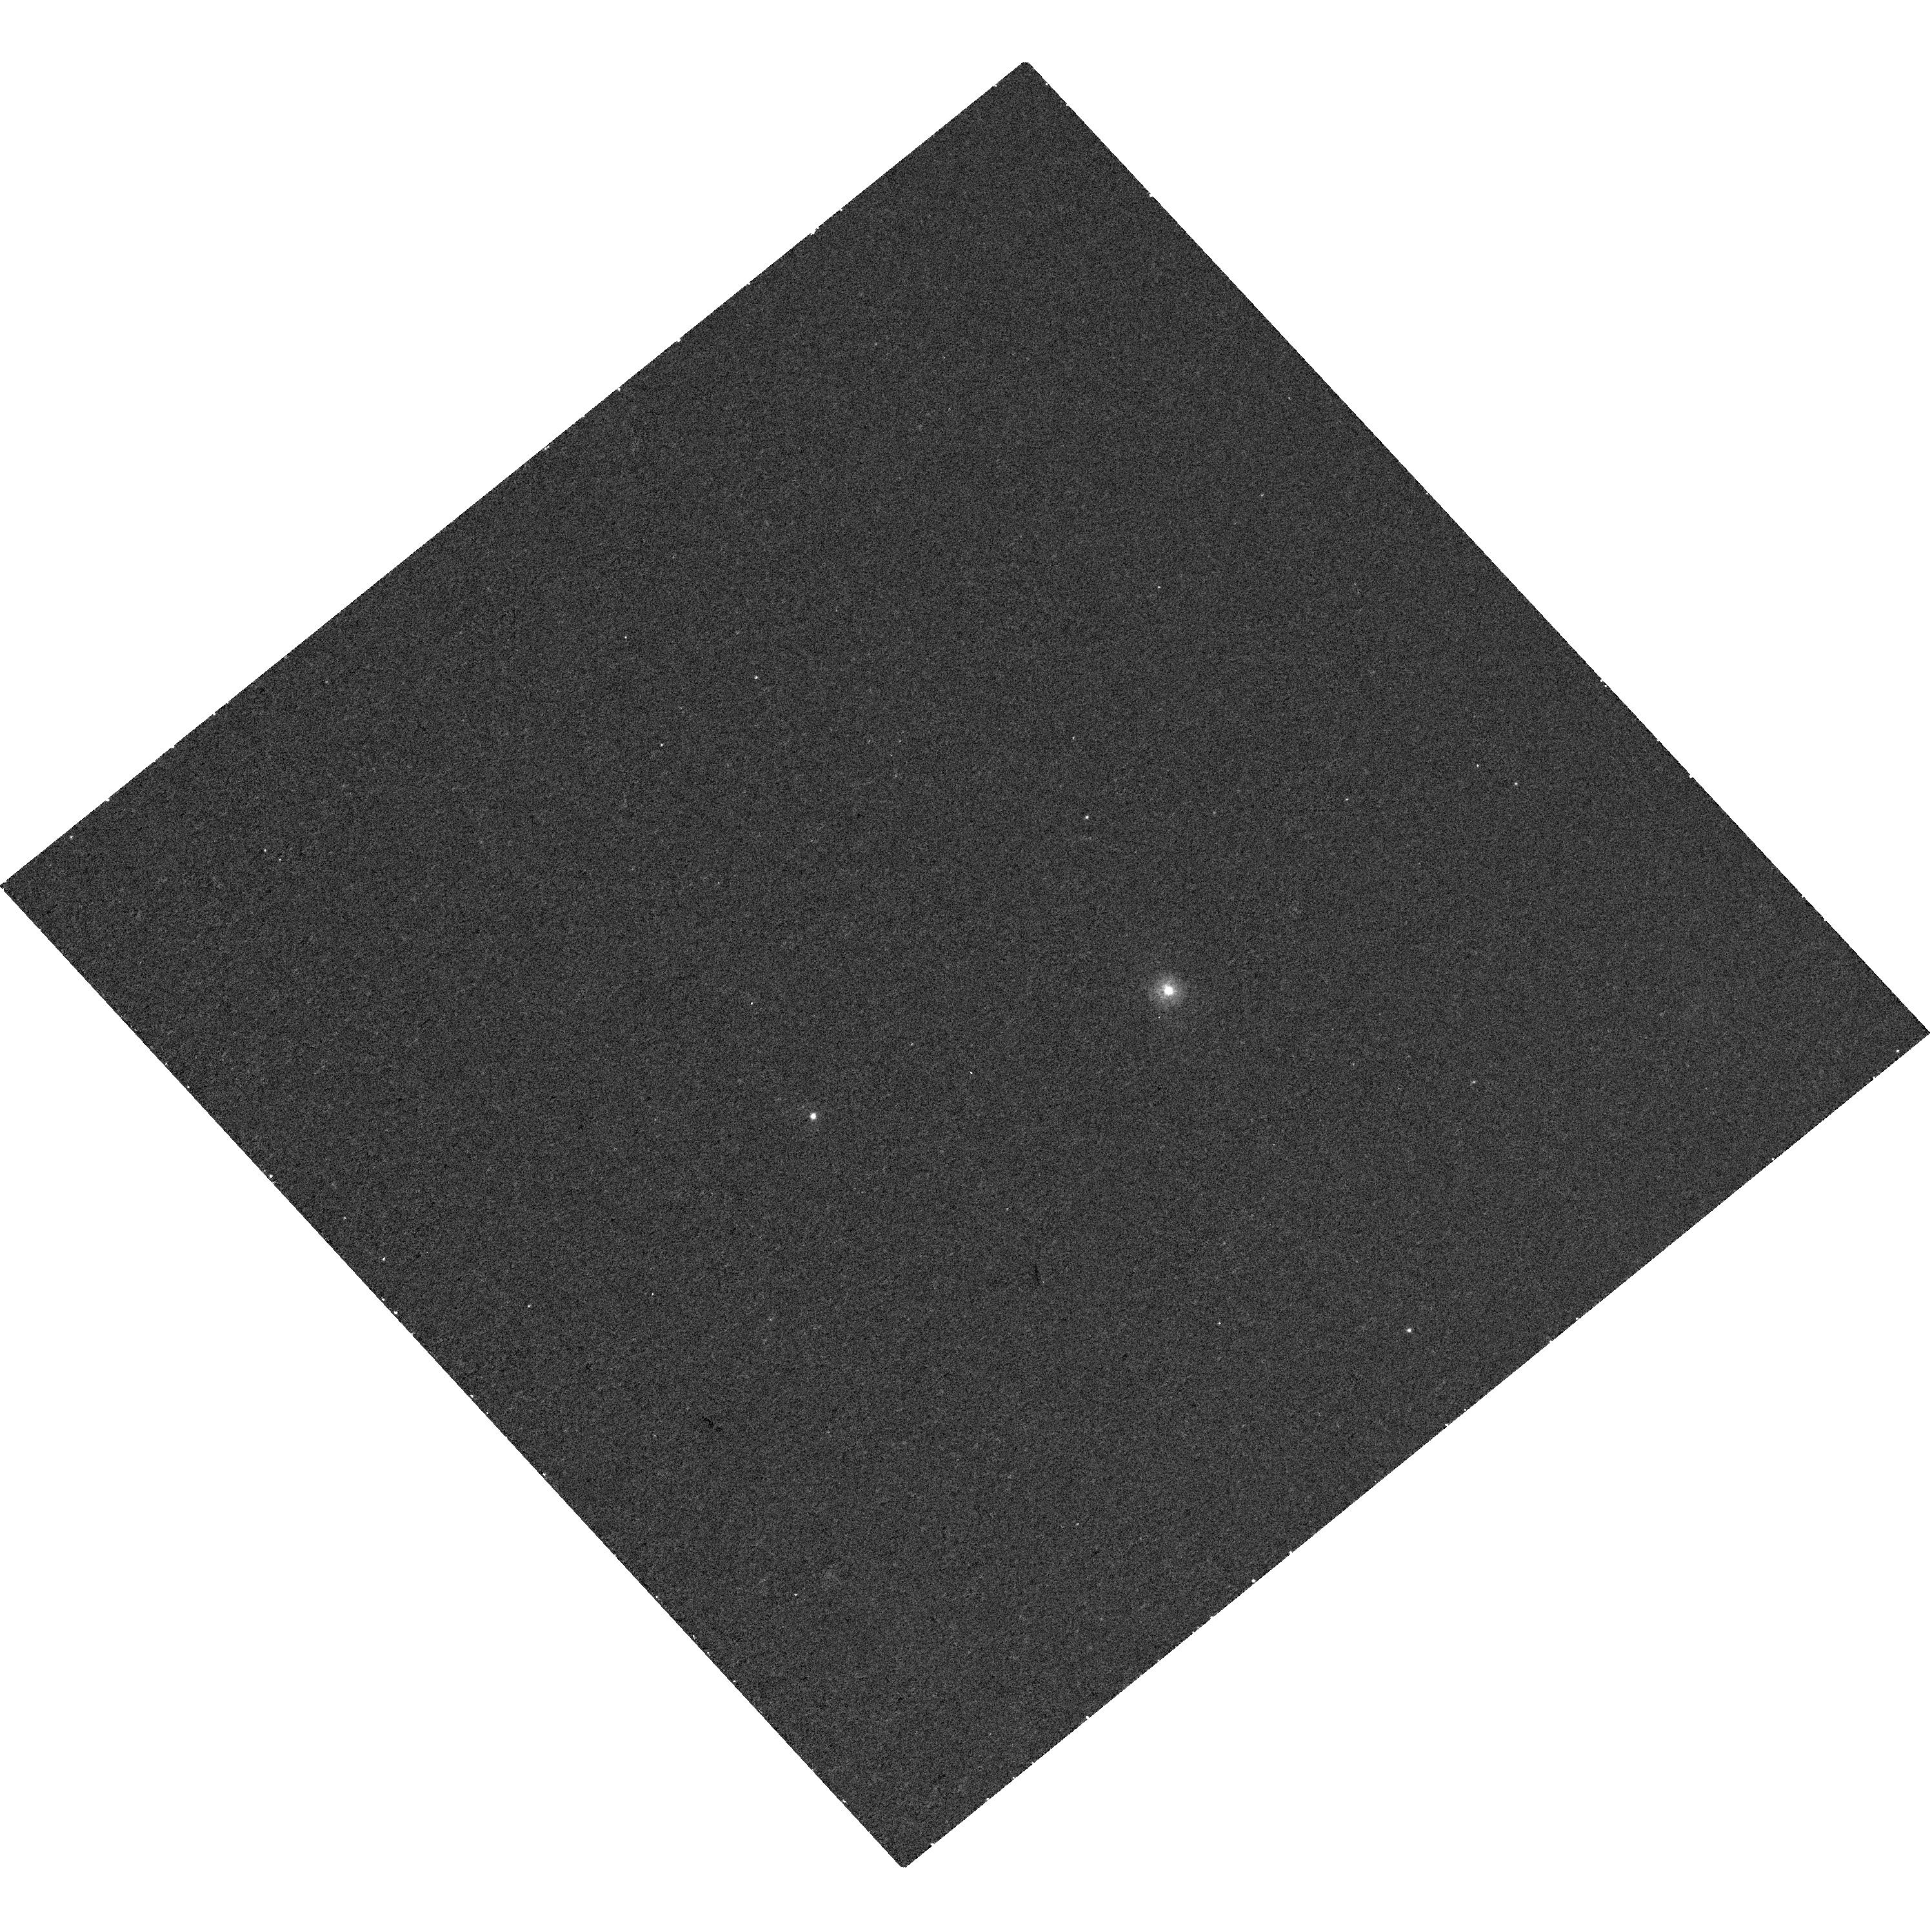
Target: 2MASS-J00423990+3017514. Instrument: WFC3/UVIS. Filter: F225W. Exposure: 30 min. Observation ID: hst_14732_01_wfc3_uvis_f225w_ida801

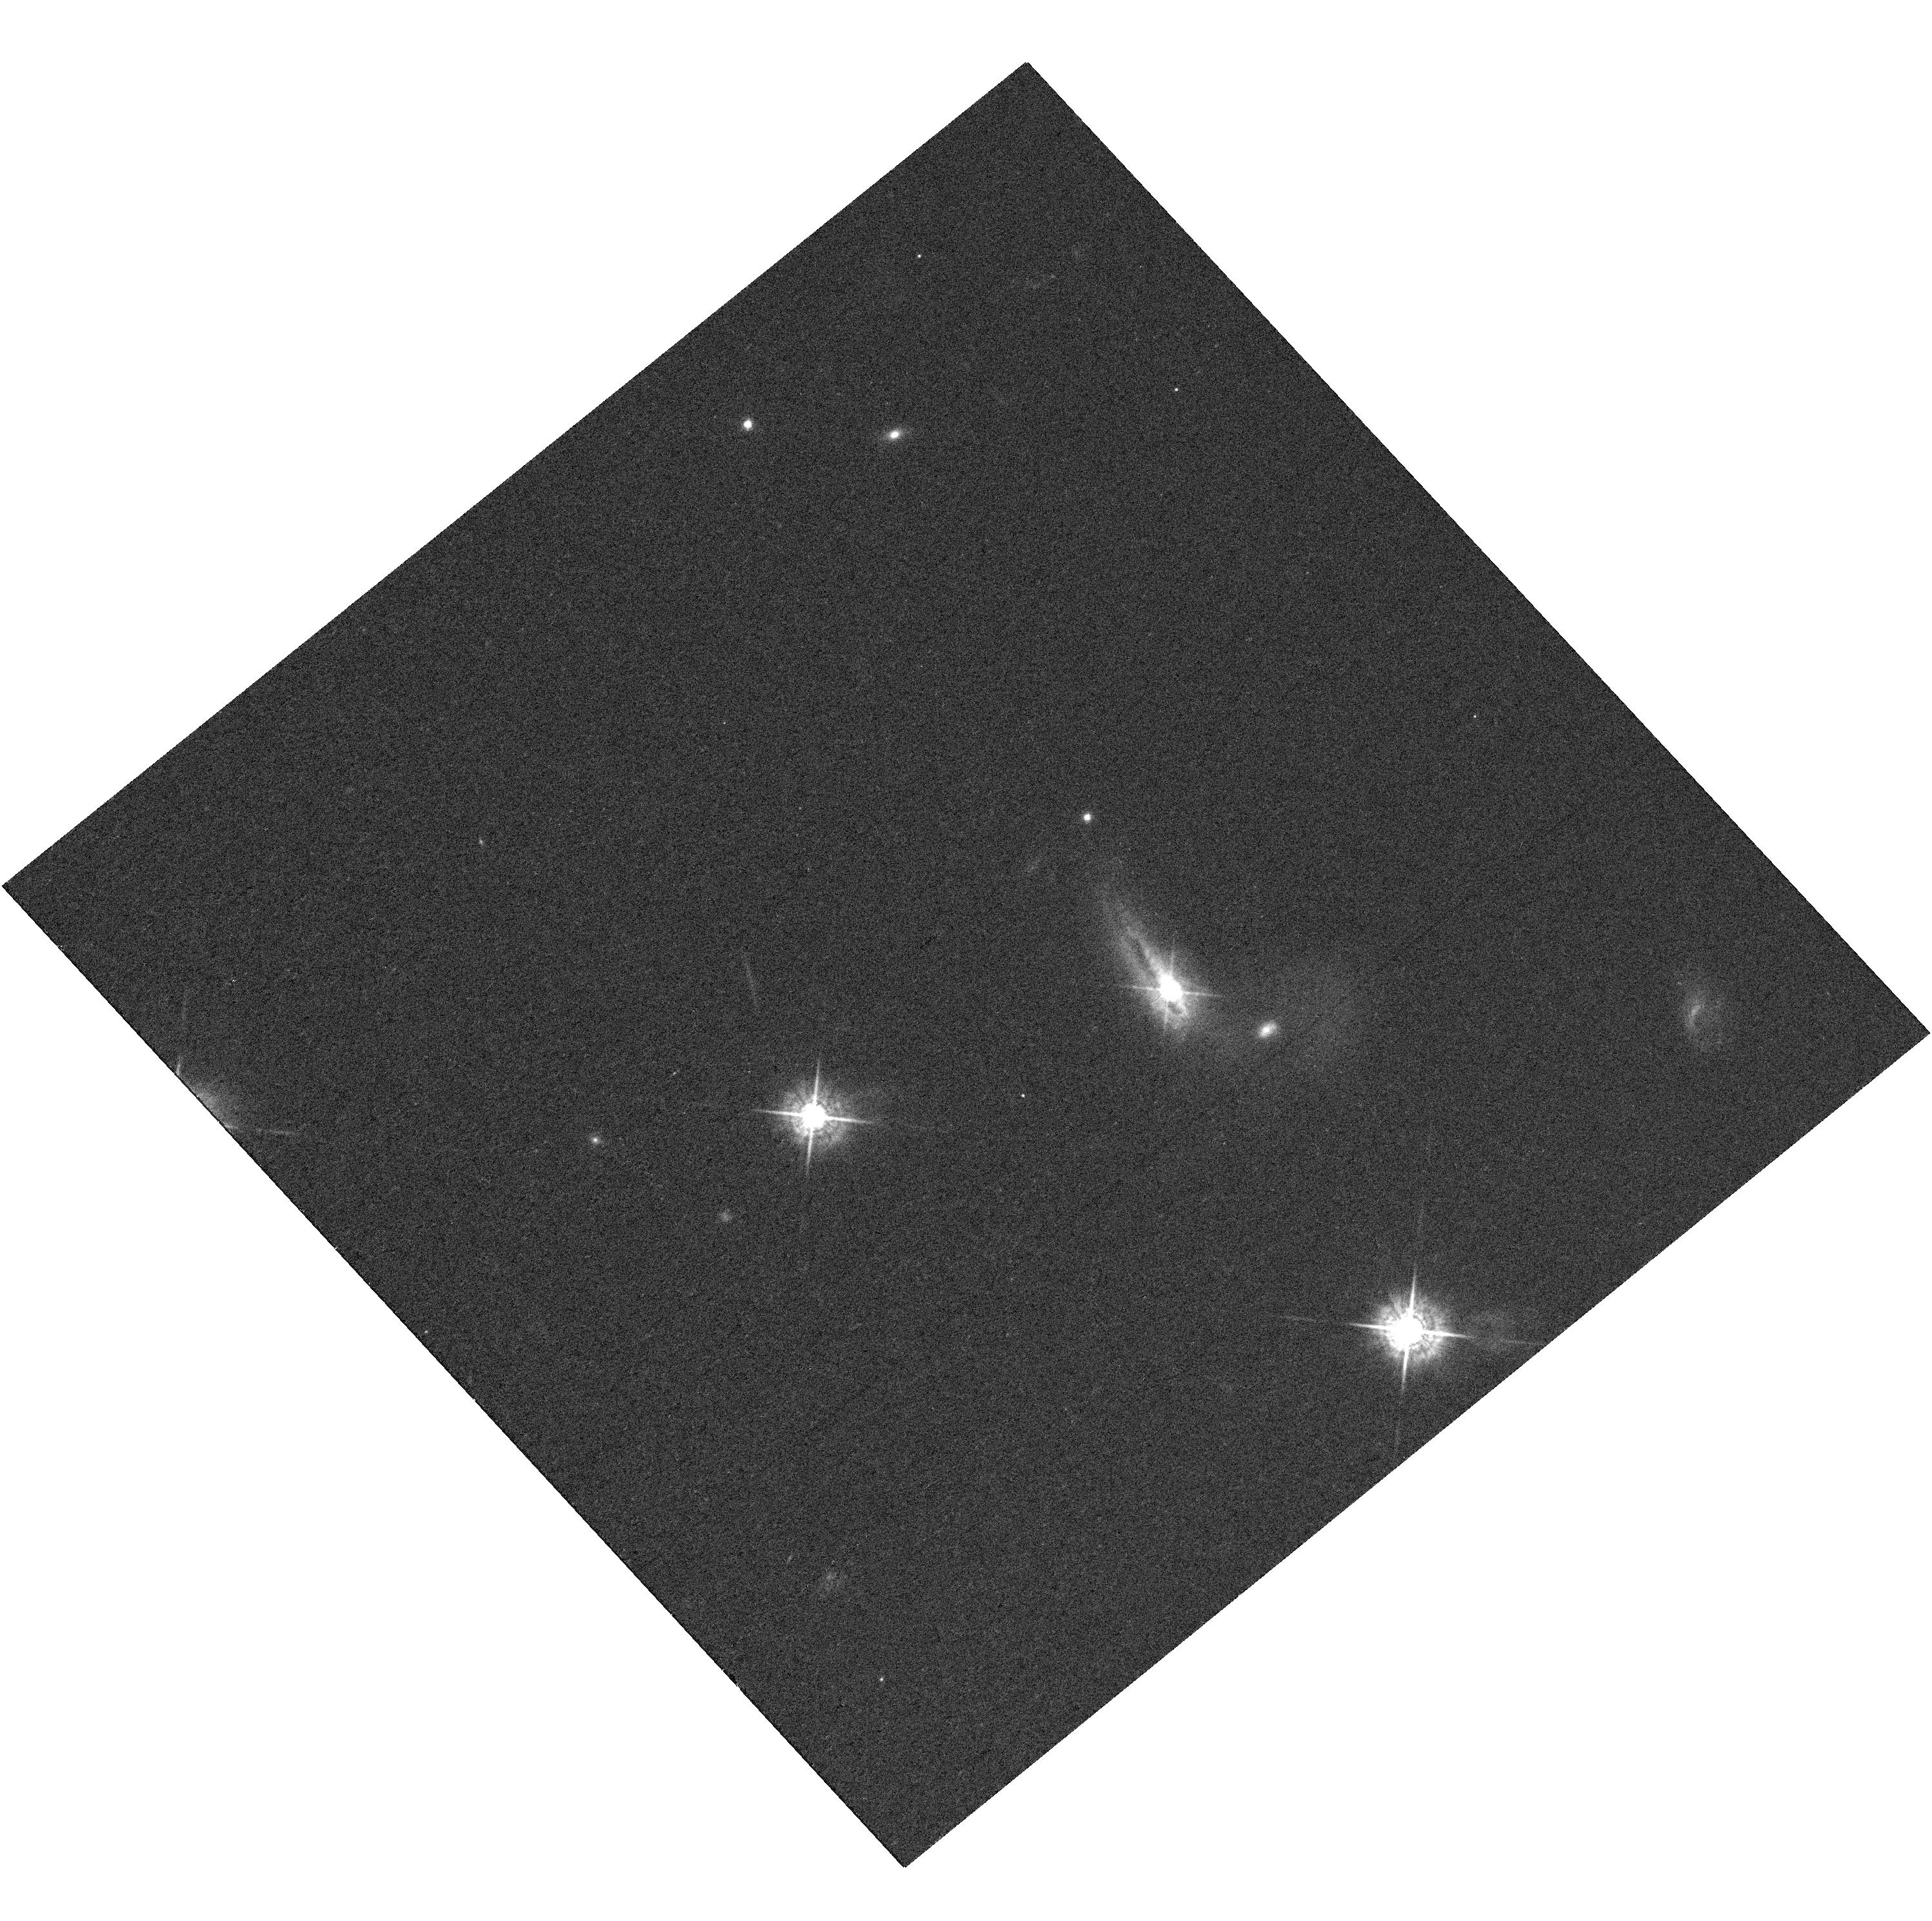
Target: 2MASS-J00423990+3017514. Instrument: WFC3/UVIS. Filter: F547M. Exposure: 25 min. Observation ID: hst_14732_01_wfc3_uvis_f547m_ida801

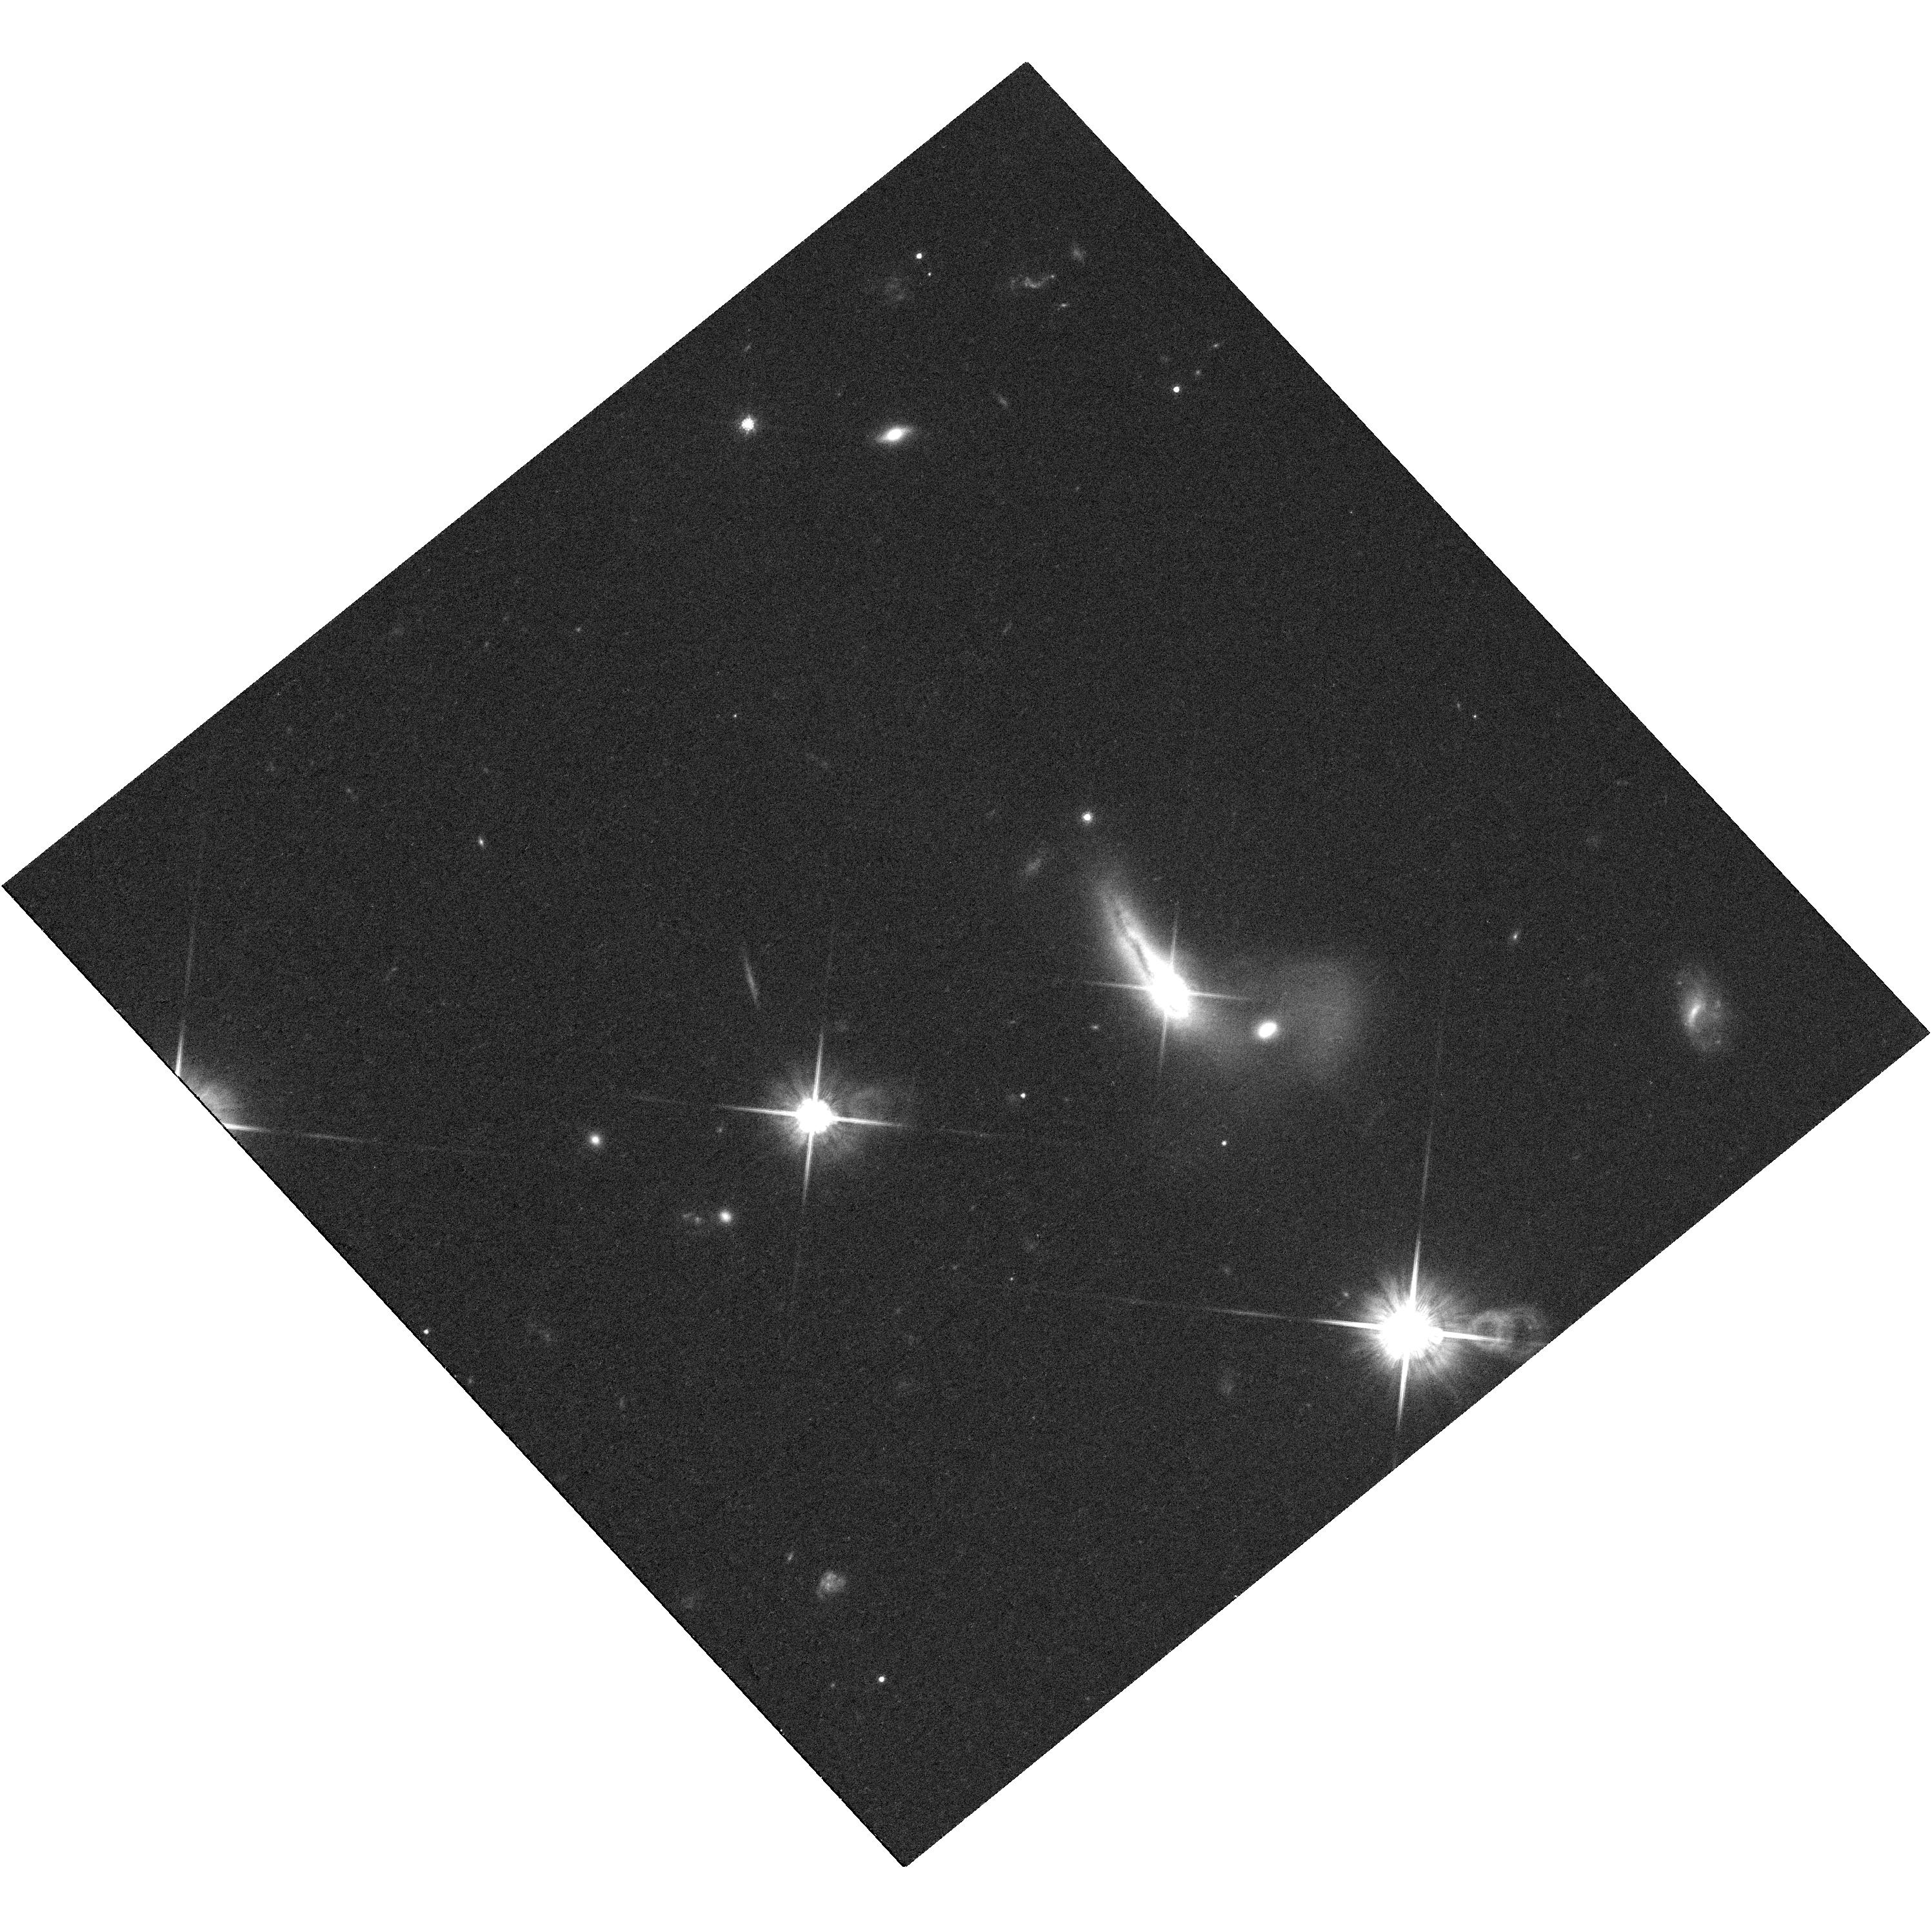
Target: 2MASS-J00423990+3017514. Instrument: WFC3/UVIS. Filter: F814W. Exposure: 36 min. Observation ID: hst_14732_01_wfc3_uvis_f814w_ida801

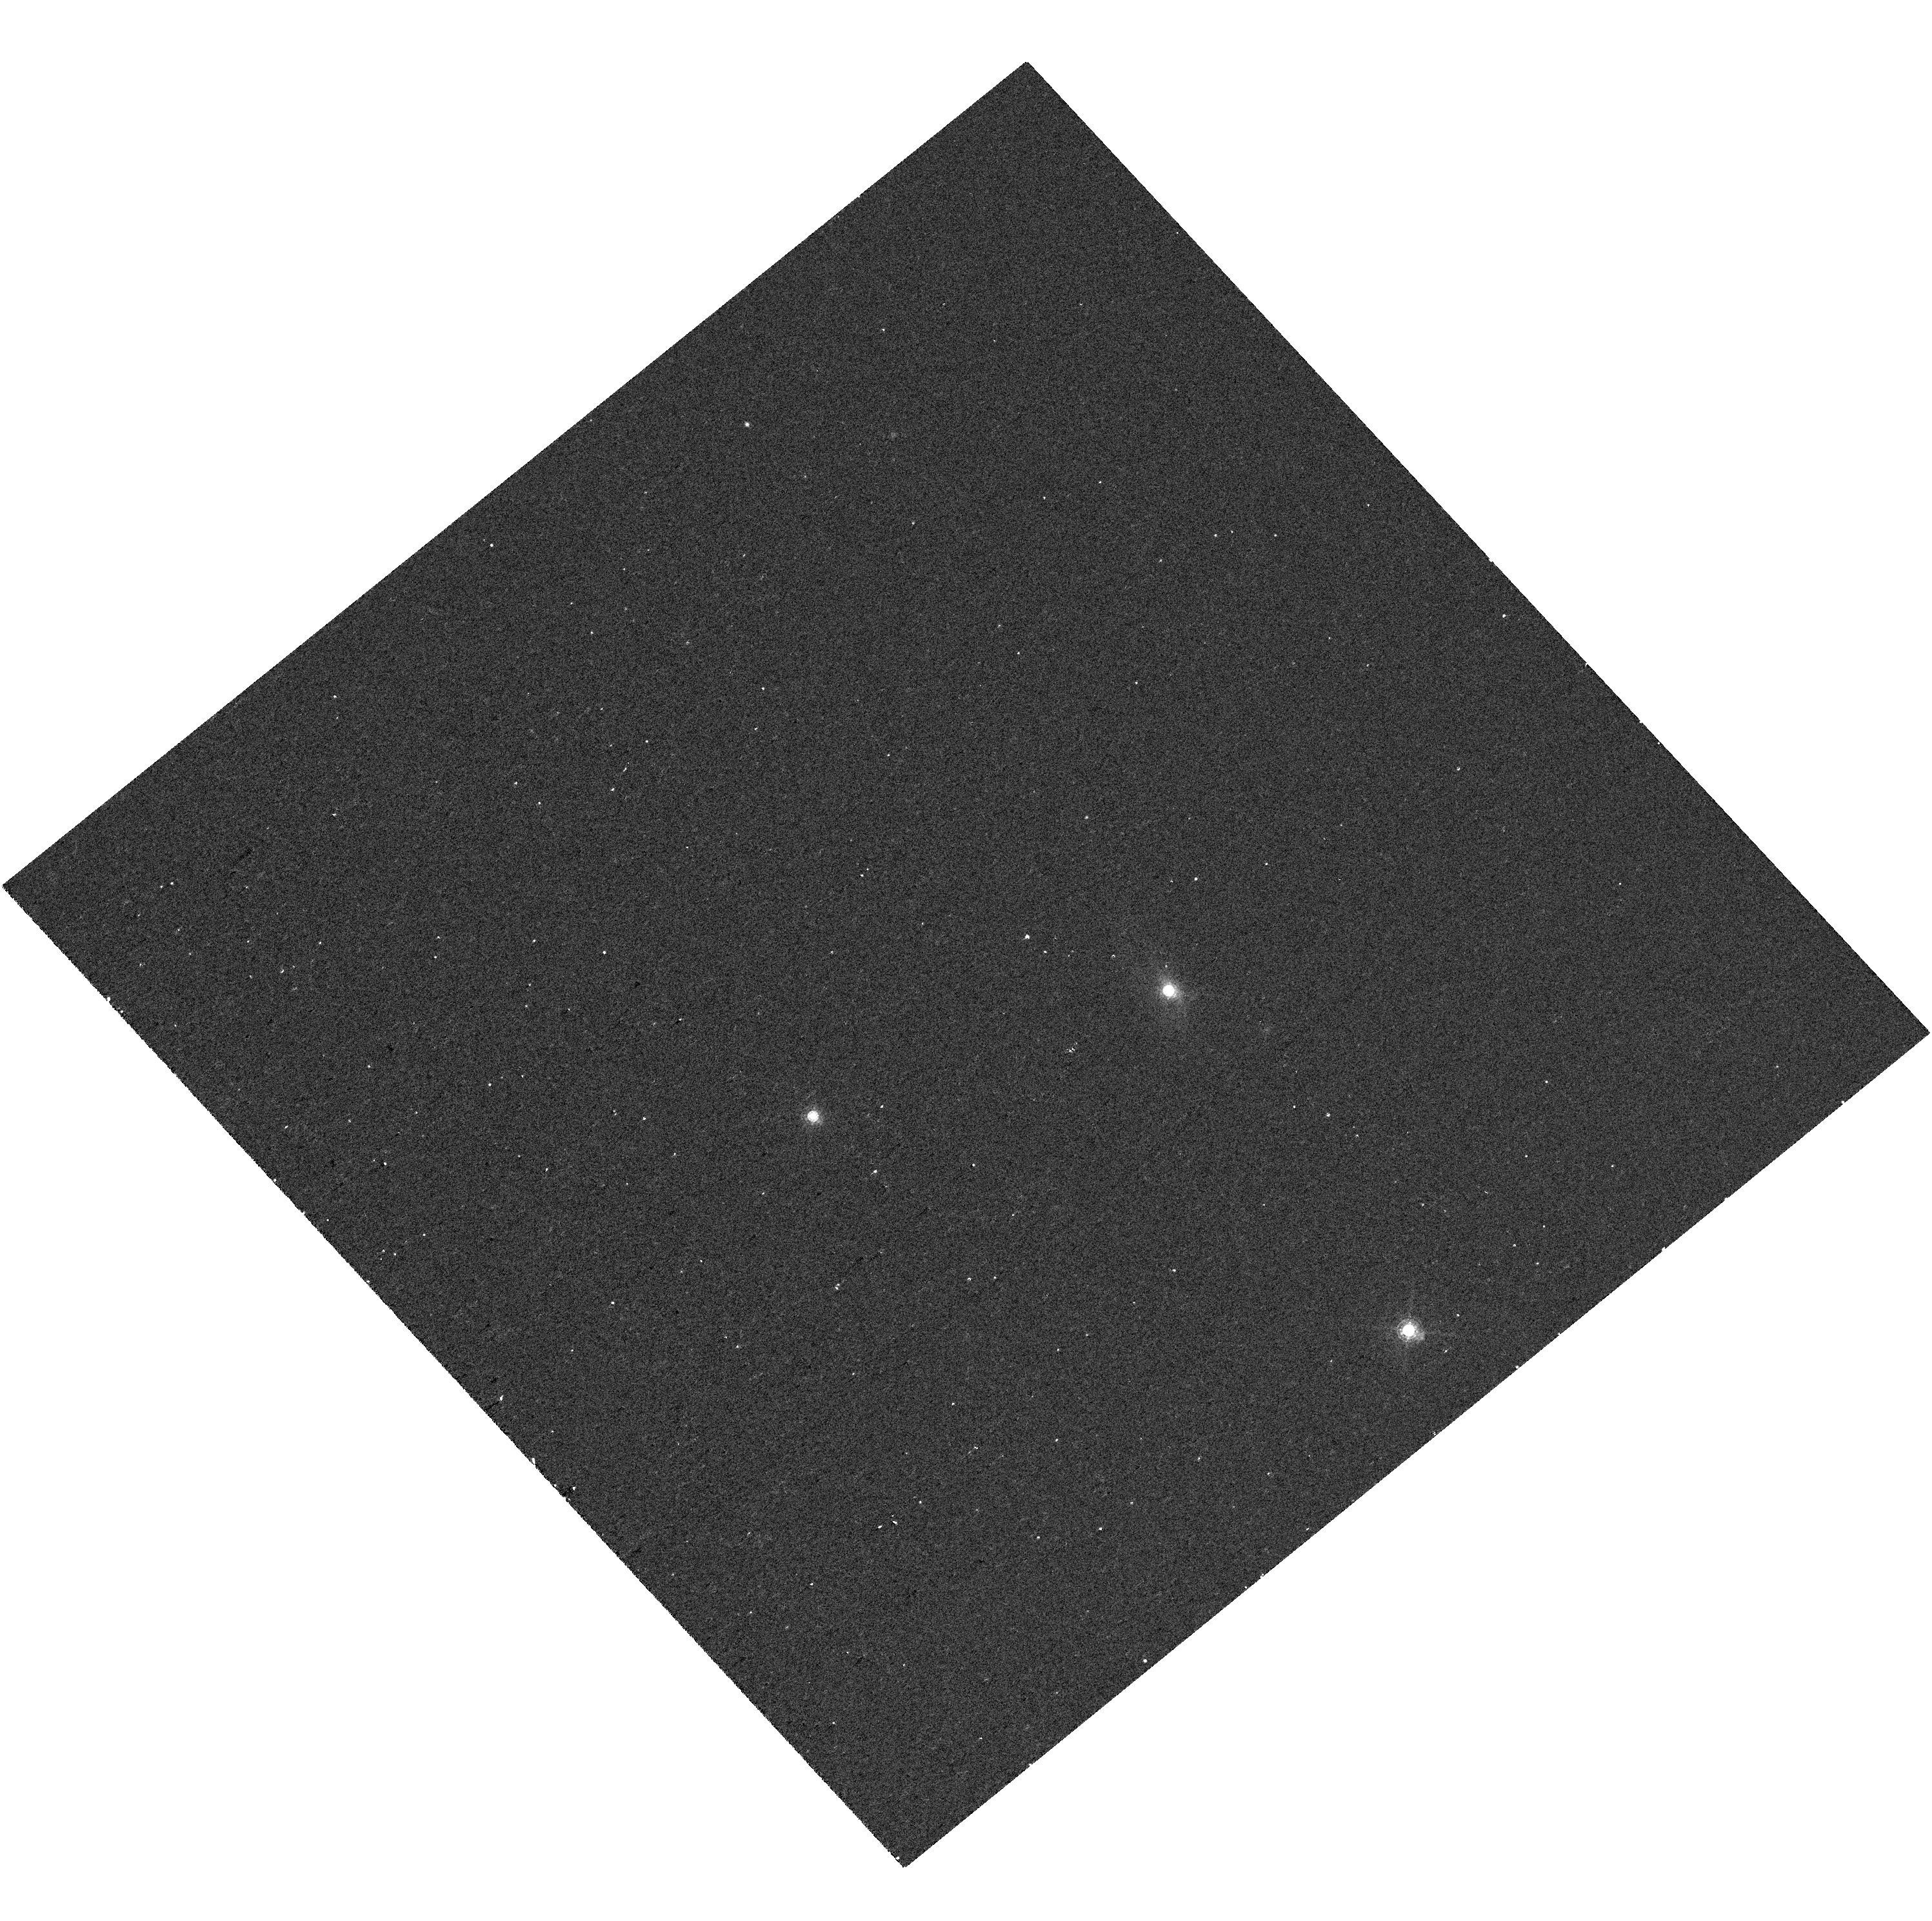
Target: 2MASS-J00423990+3017514. Instrument: WFC3/UVIS. Filter: FQ750N. Exposure: 6 min. Observation ID: hst_14732_01_wfc3_uvis_fq750n_ida801

2MASS J00423991+3017515: An AGN On The Run? (PI: Hogg, James Andrew)

We have discovered a peculiar AGN, 2MASS J00423991+3017515, in a local (z=0.14), disturbed galaxy whose optical spectrum has multiple broad lines that are consistently offset from the narrow line emission and host galaxy absorption by 1530 km/s. The morphology of the host galaxy and spectral properties thus suggest this AGN may be a recoiling supermassive black hole (SMBH). Gravitational-wave recoil kicks result from the coalescence of two SMBHs and have implications for the early growth of high-redshift quasars and SMBH-galaxy co-evolution. We propose high-resolution imaging in the NIR, optical, and UV with the WFC3 camera on Hubble and high-resolution X-ray imaging and spectral follow-ups with the ACIS camera on Chandra to determine if the source of the kinematically-offset broad line emission is also spatially offset from the nucleus of the host galaxy. We request 3 orbits with Hubble and 8 ksec with Chandra to conduct these follow-up observations. If a single, spatially offset AGN is detected, this source will be strongest candidate for a recoiling AGN candidate discovered to date, providing a new, indirect constraint on SMBH spin evolution and merger rates.